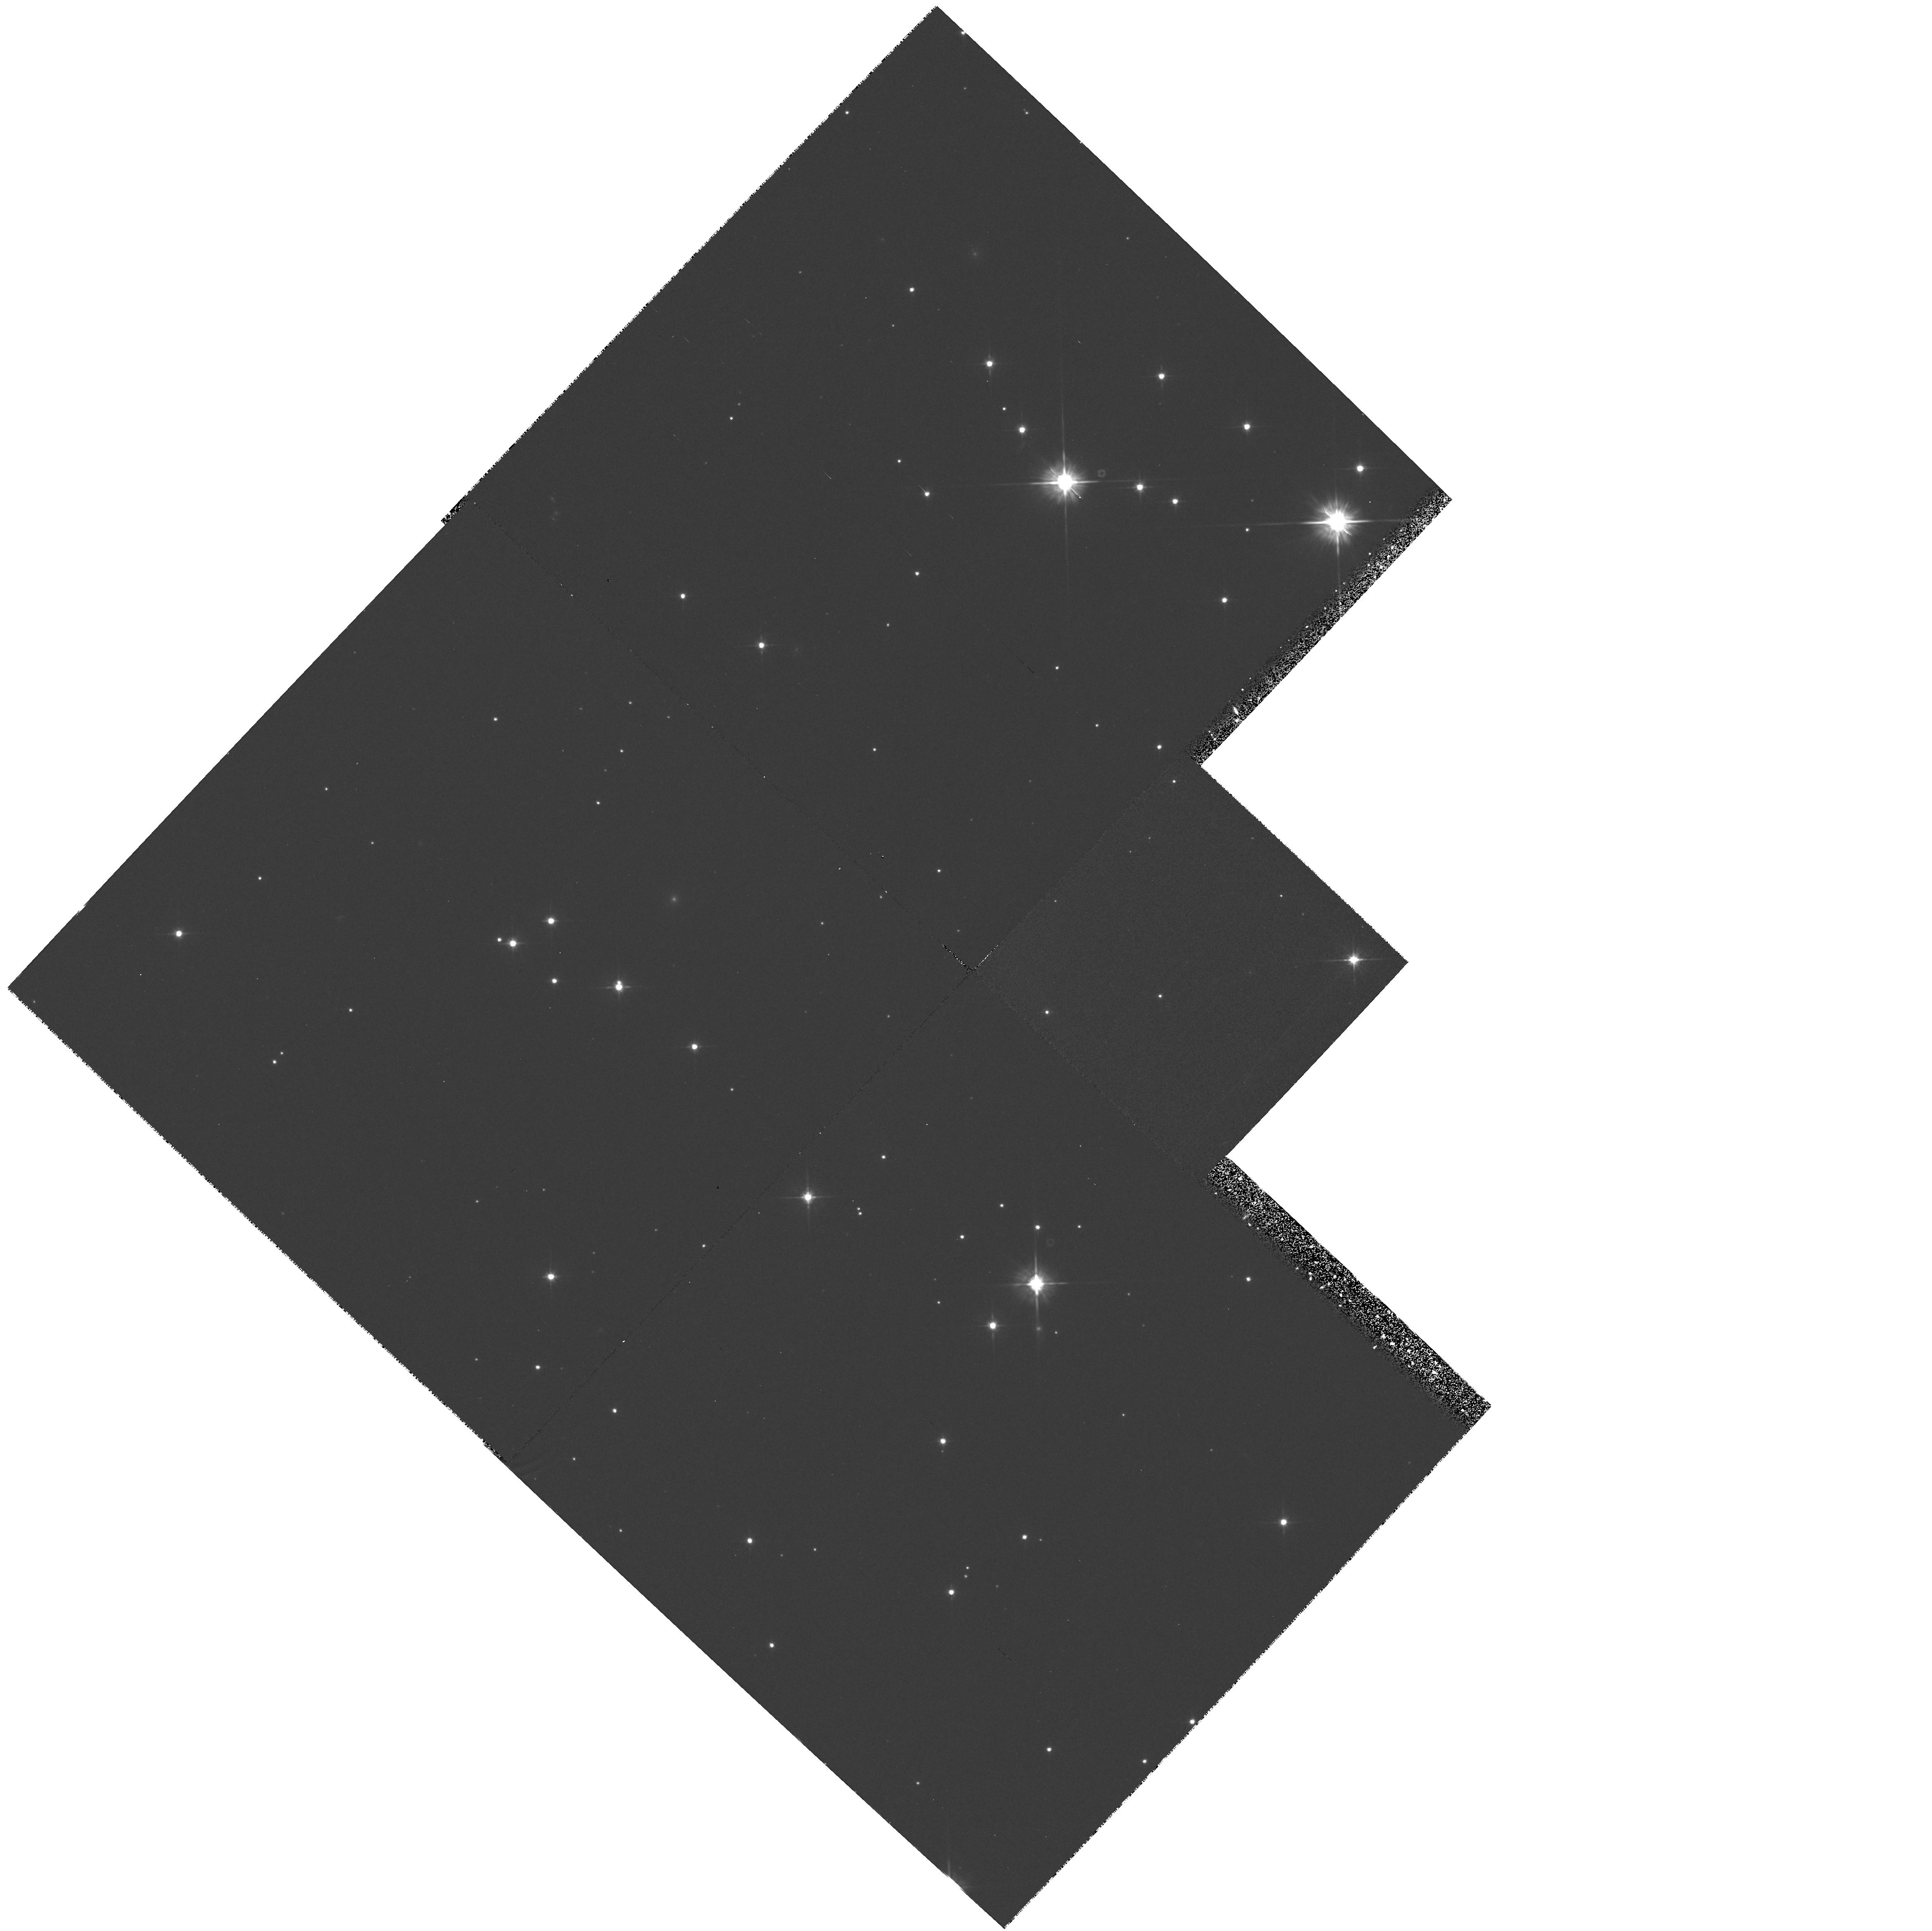
Target: STAR-0633+1746. Instrument: WFPC2/PC. Filter: F555W. Exposure: 1.3 h. Observation ID: hst_6324_01_wfpc2_pc_f555w_u2wo01

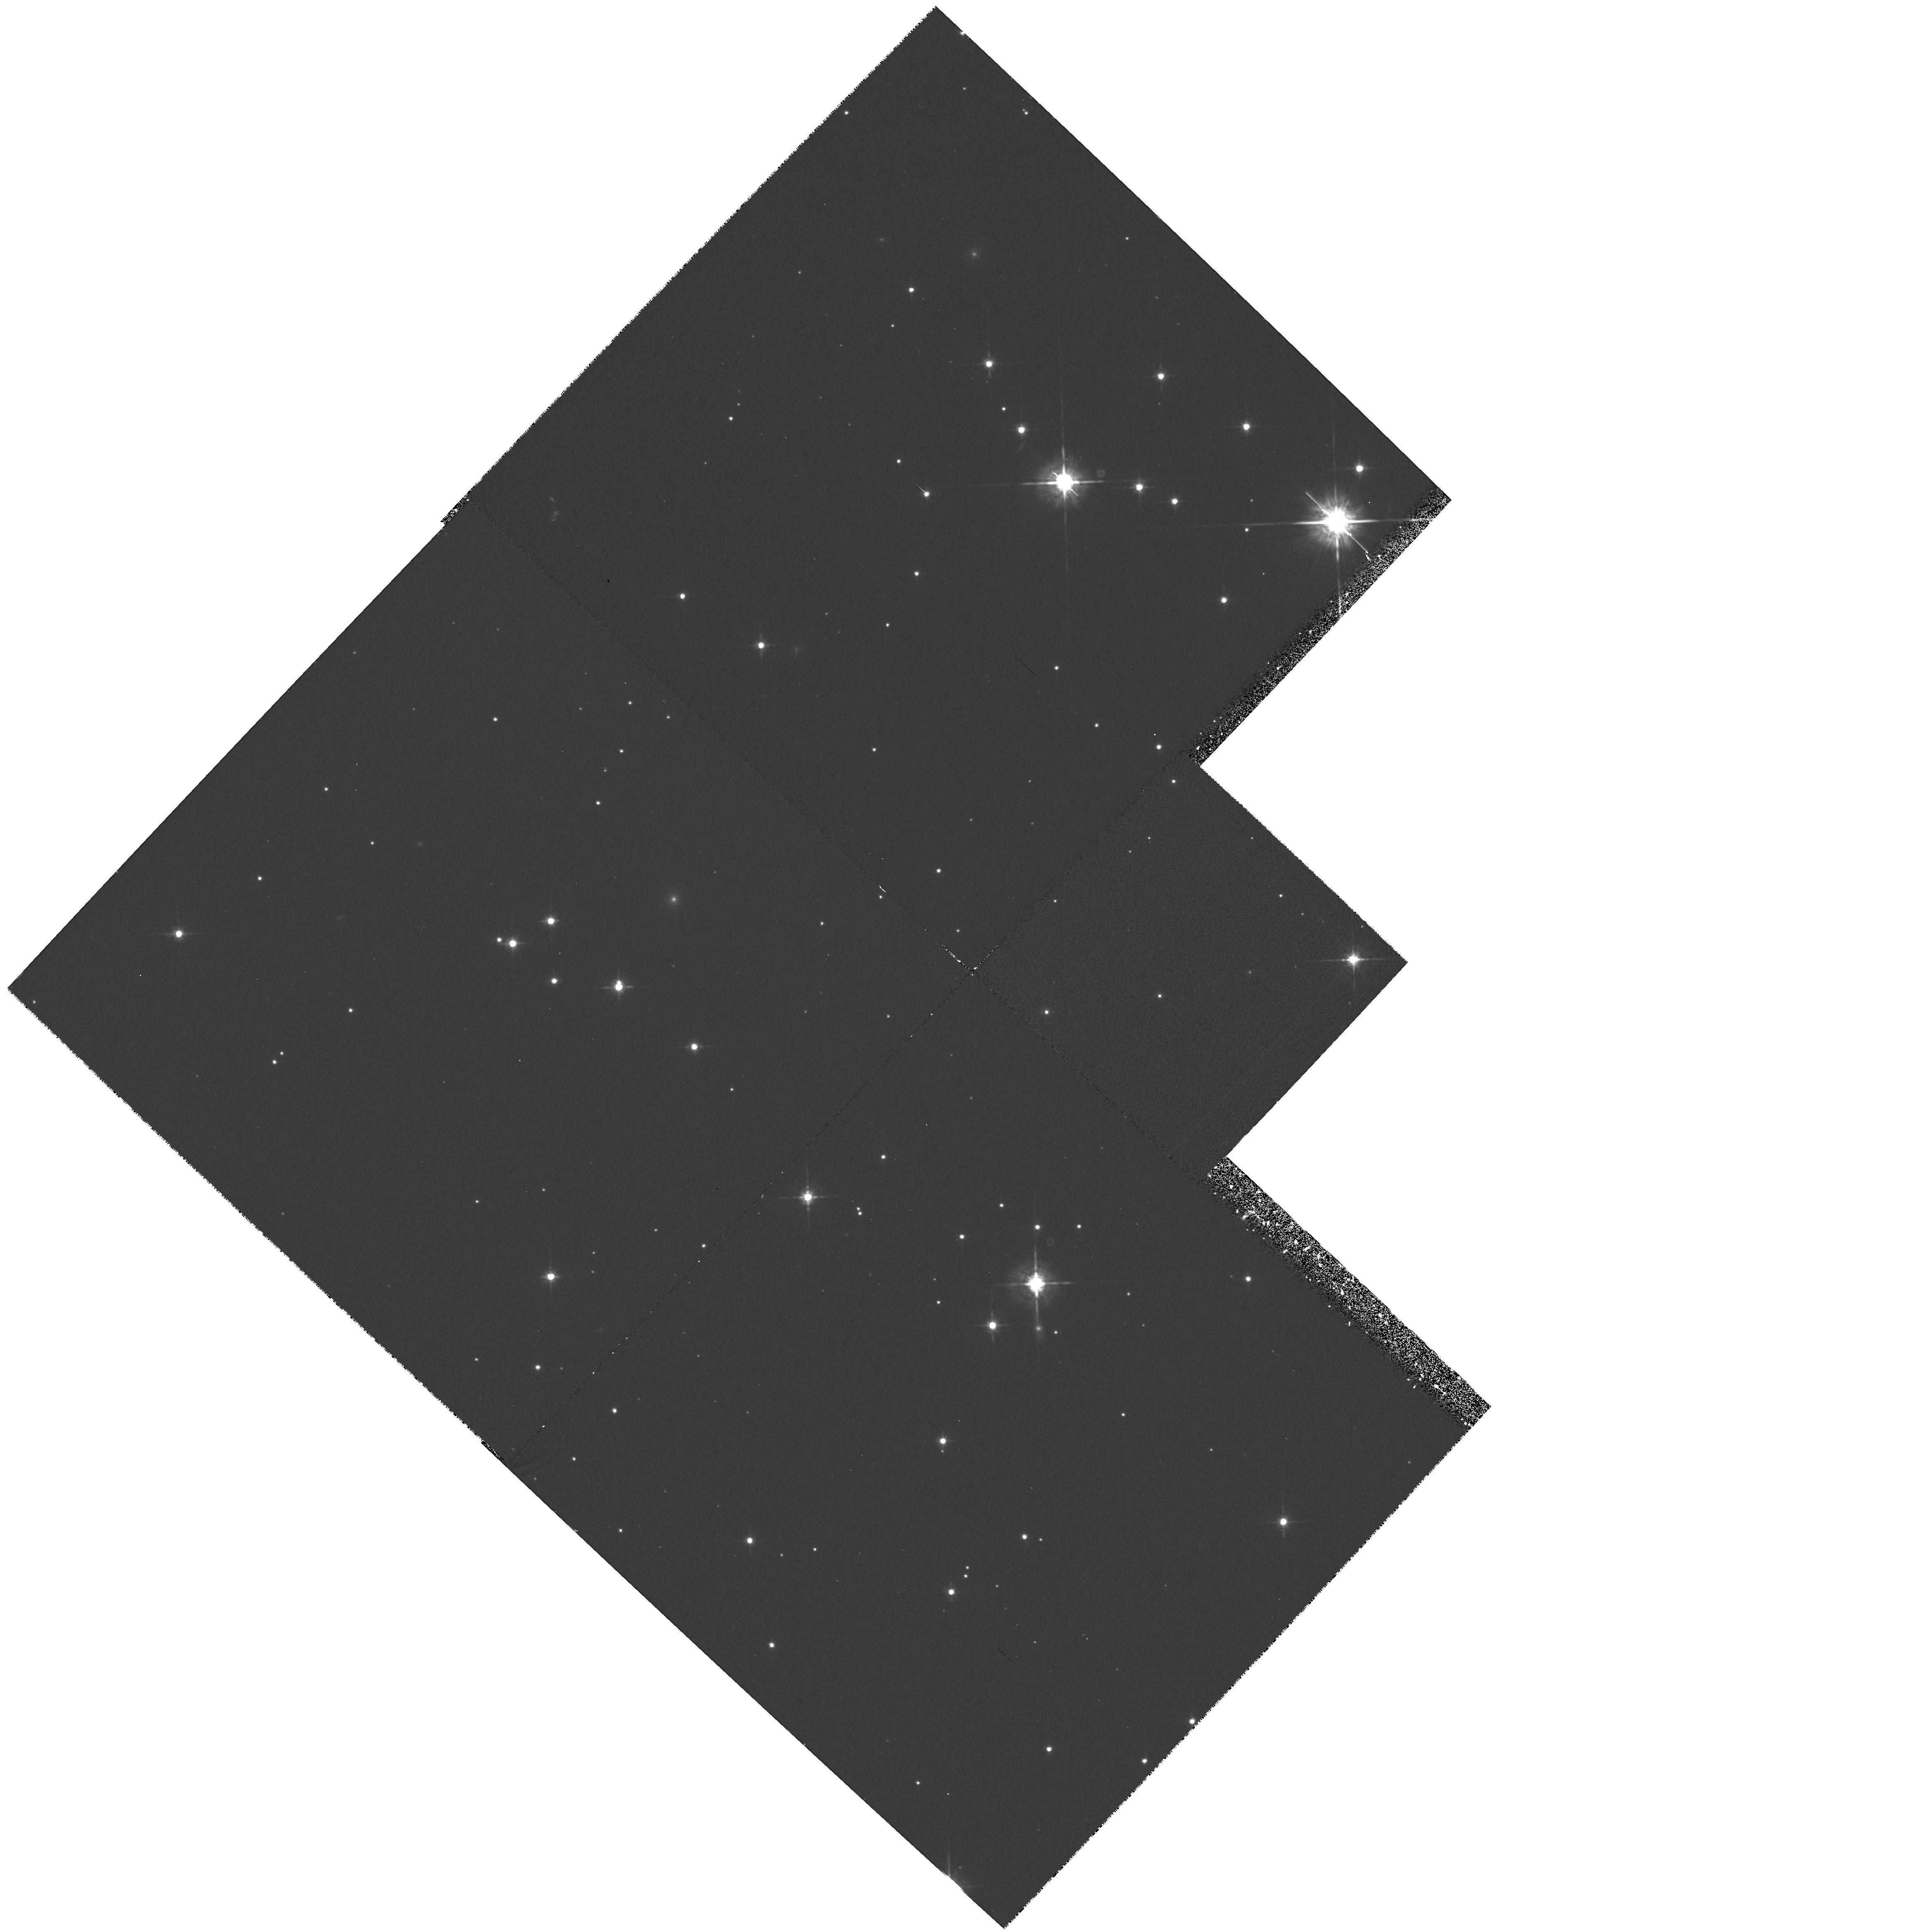
Target: STAR-0633+1746. Instrument: WFPC2/PC. Filter: F675W. Exposure: 40 min. Observation ID: hst_6324_01_wfpc2_pc_f675w_u2wo01

PARALLAX OF GEMINGA (PI: Bignami, Giovanni F.)

The object orignally known as G" was proposed as the optical counterpart of the source Geminga on the basis of its colour peculiarities. The discovery of its proper motion strongly supported such identification by giving to it the characteristics of a neutron star. Fixing the distance to Geminga by measuring the annual parallax of its optical counterpart became a real possibility only at the HST refurbishing mission.